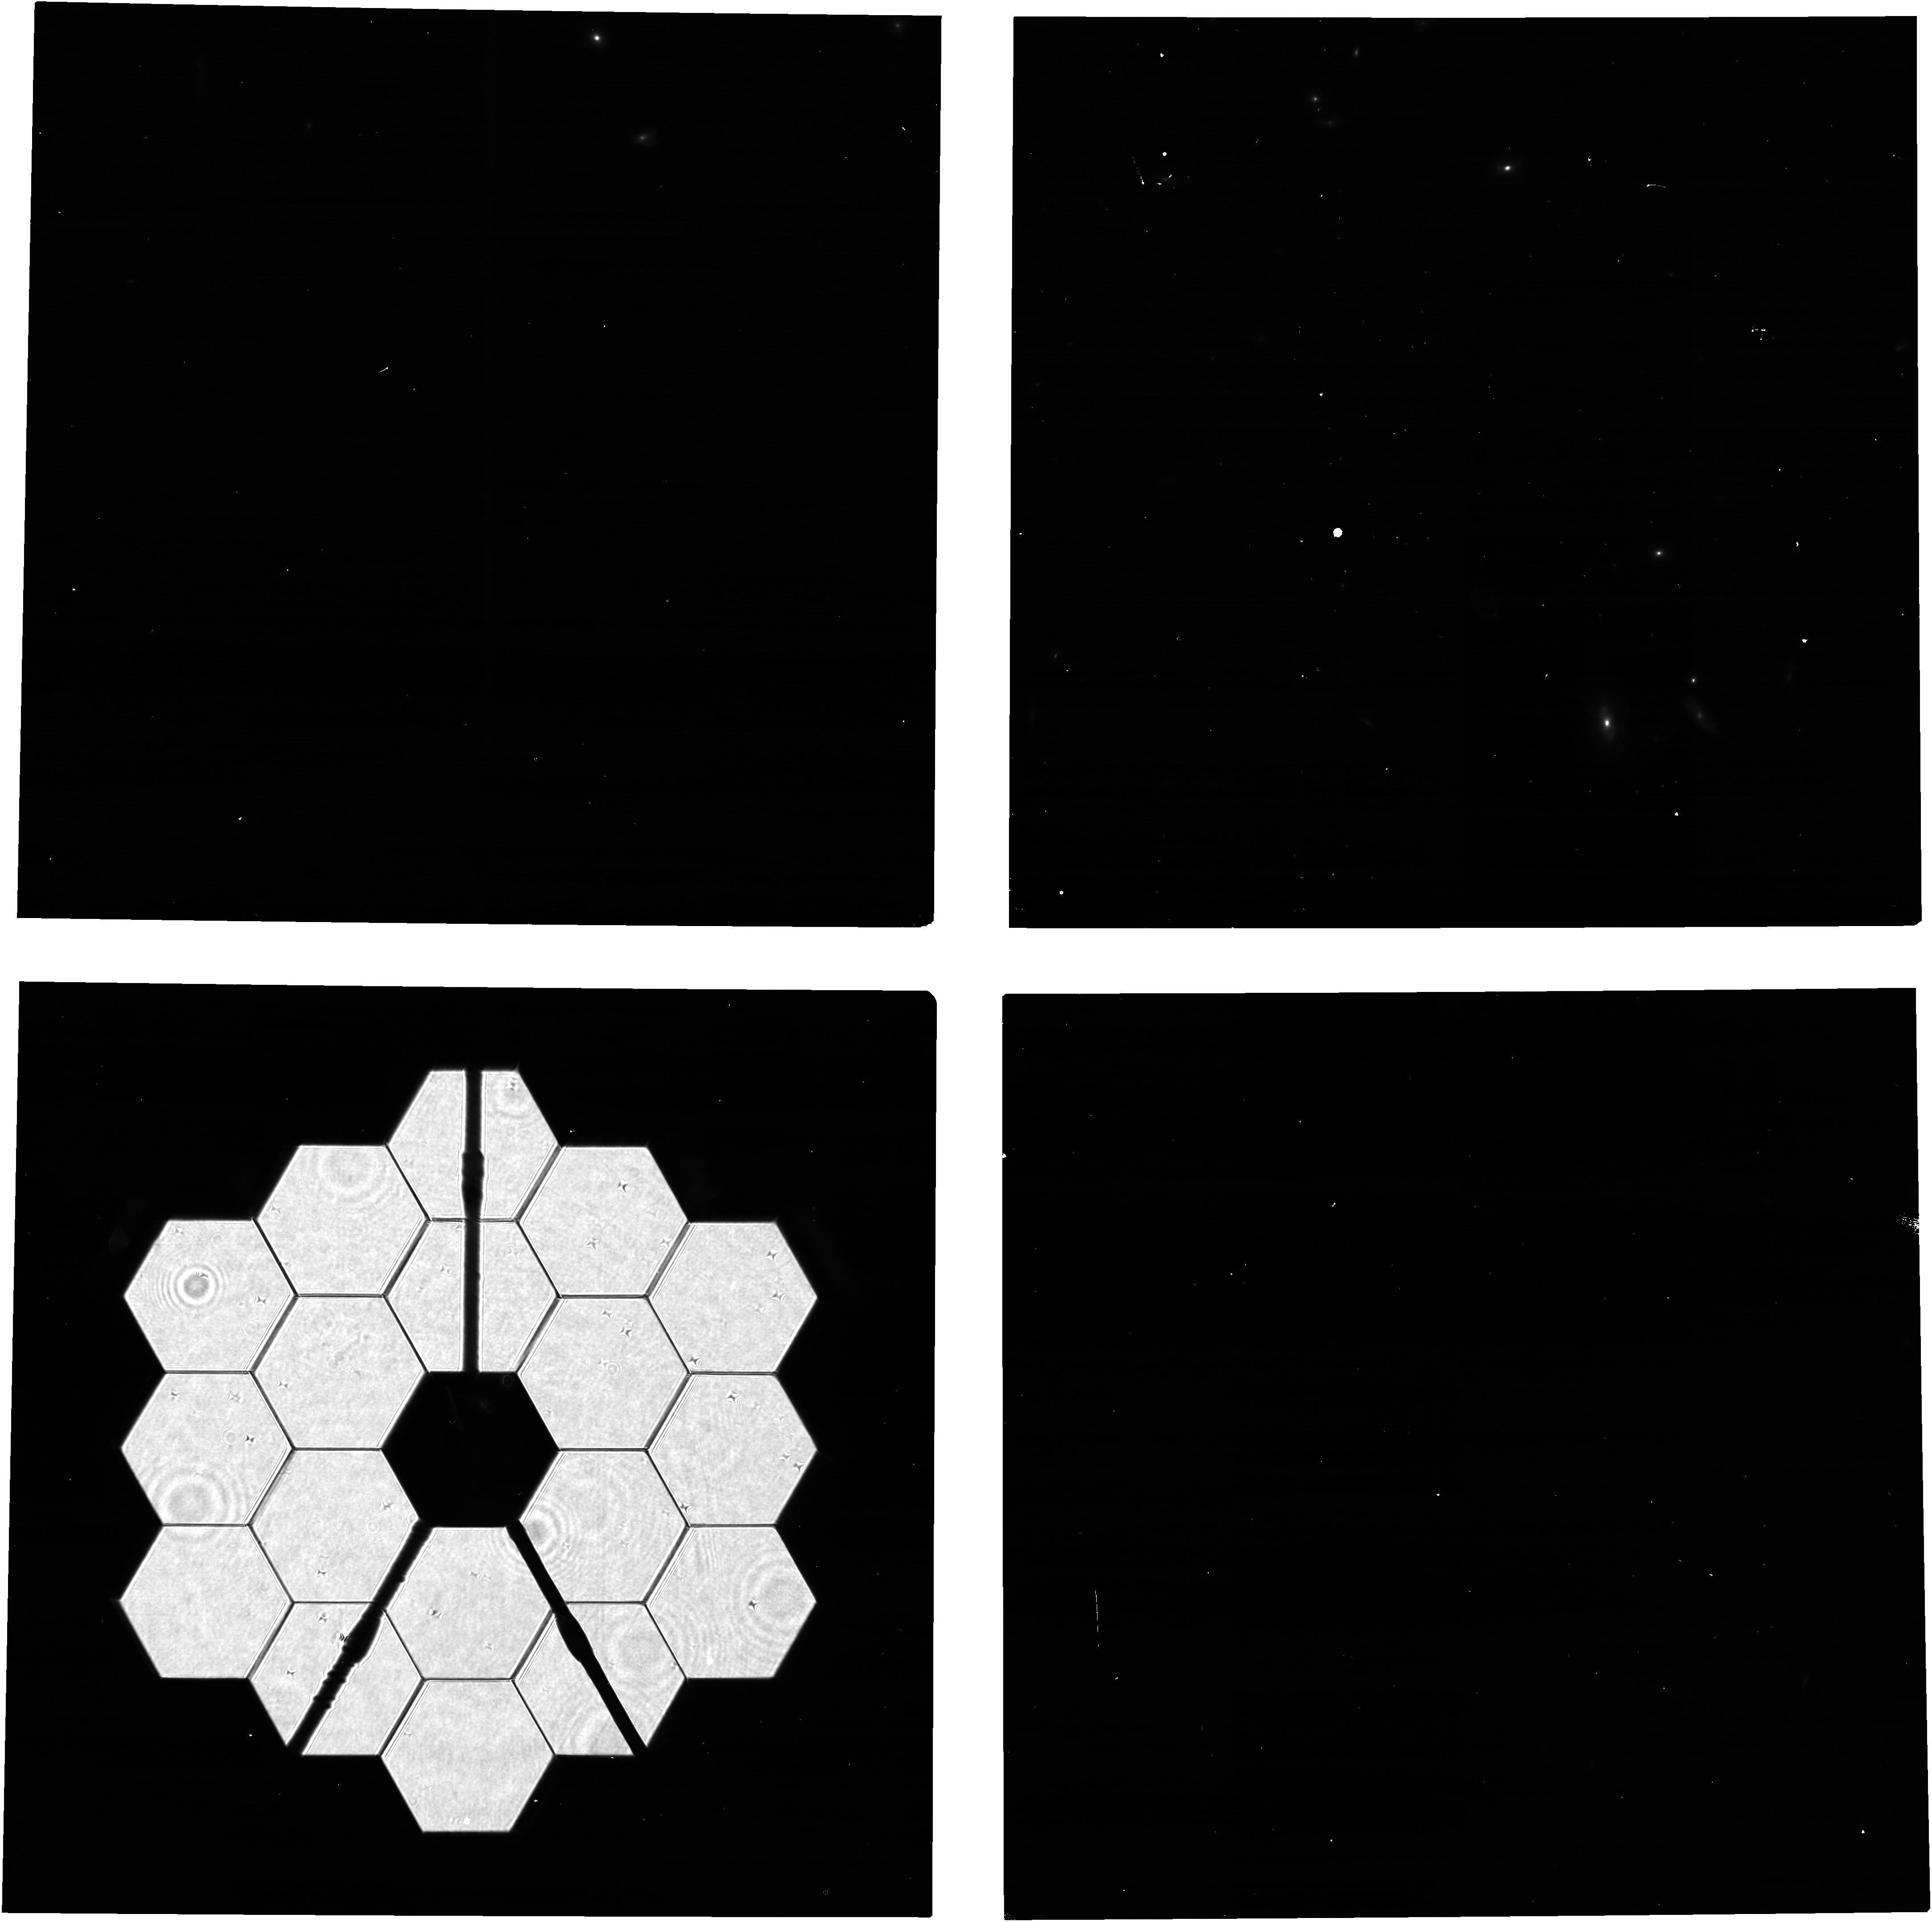
Target: 2MASS-12494253+5132129
Instrument: NIRCAM
Filter: F210M
Exposure: 5 min
Observation ID: jw02751-o003_t004_nircam_clear-f210m

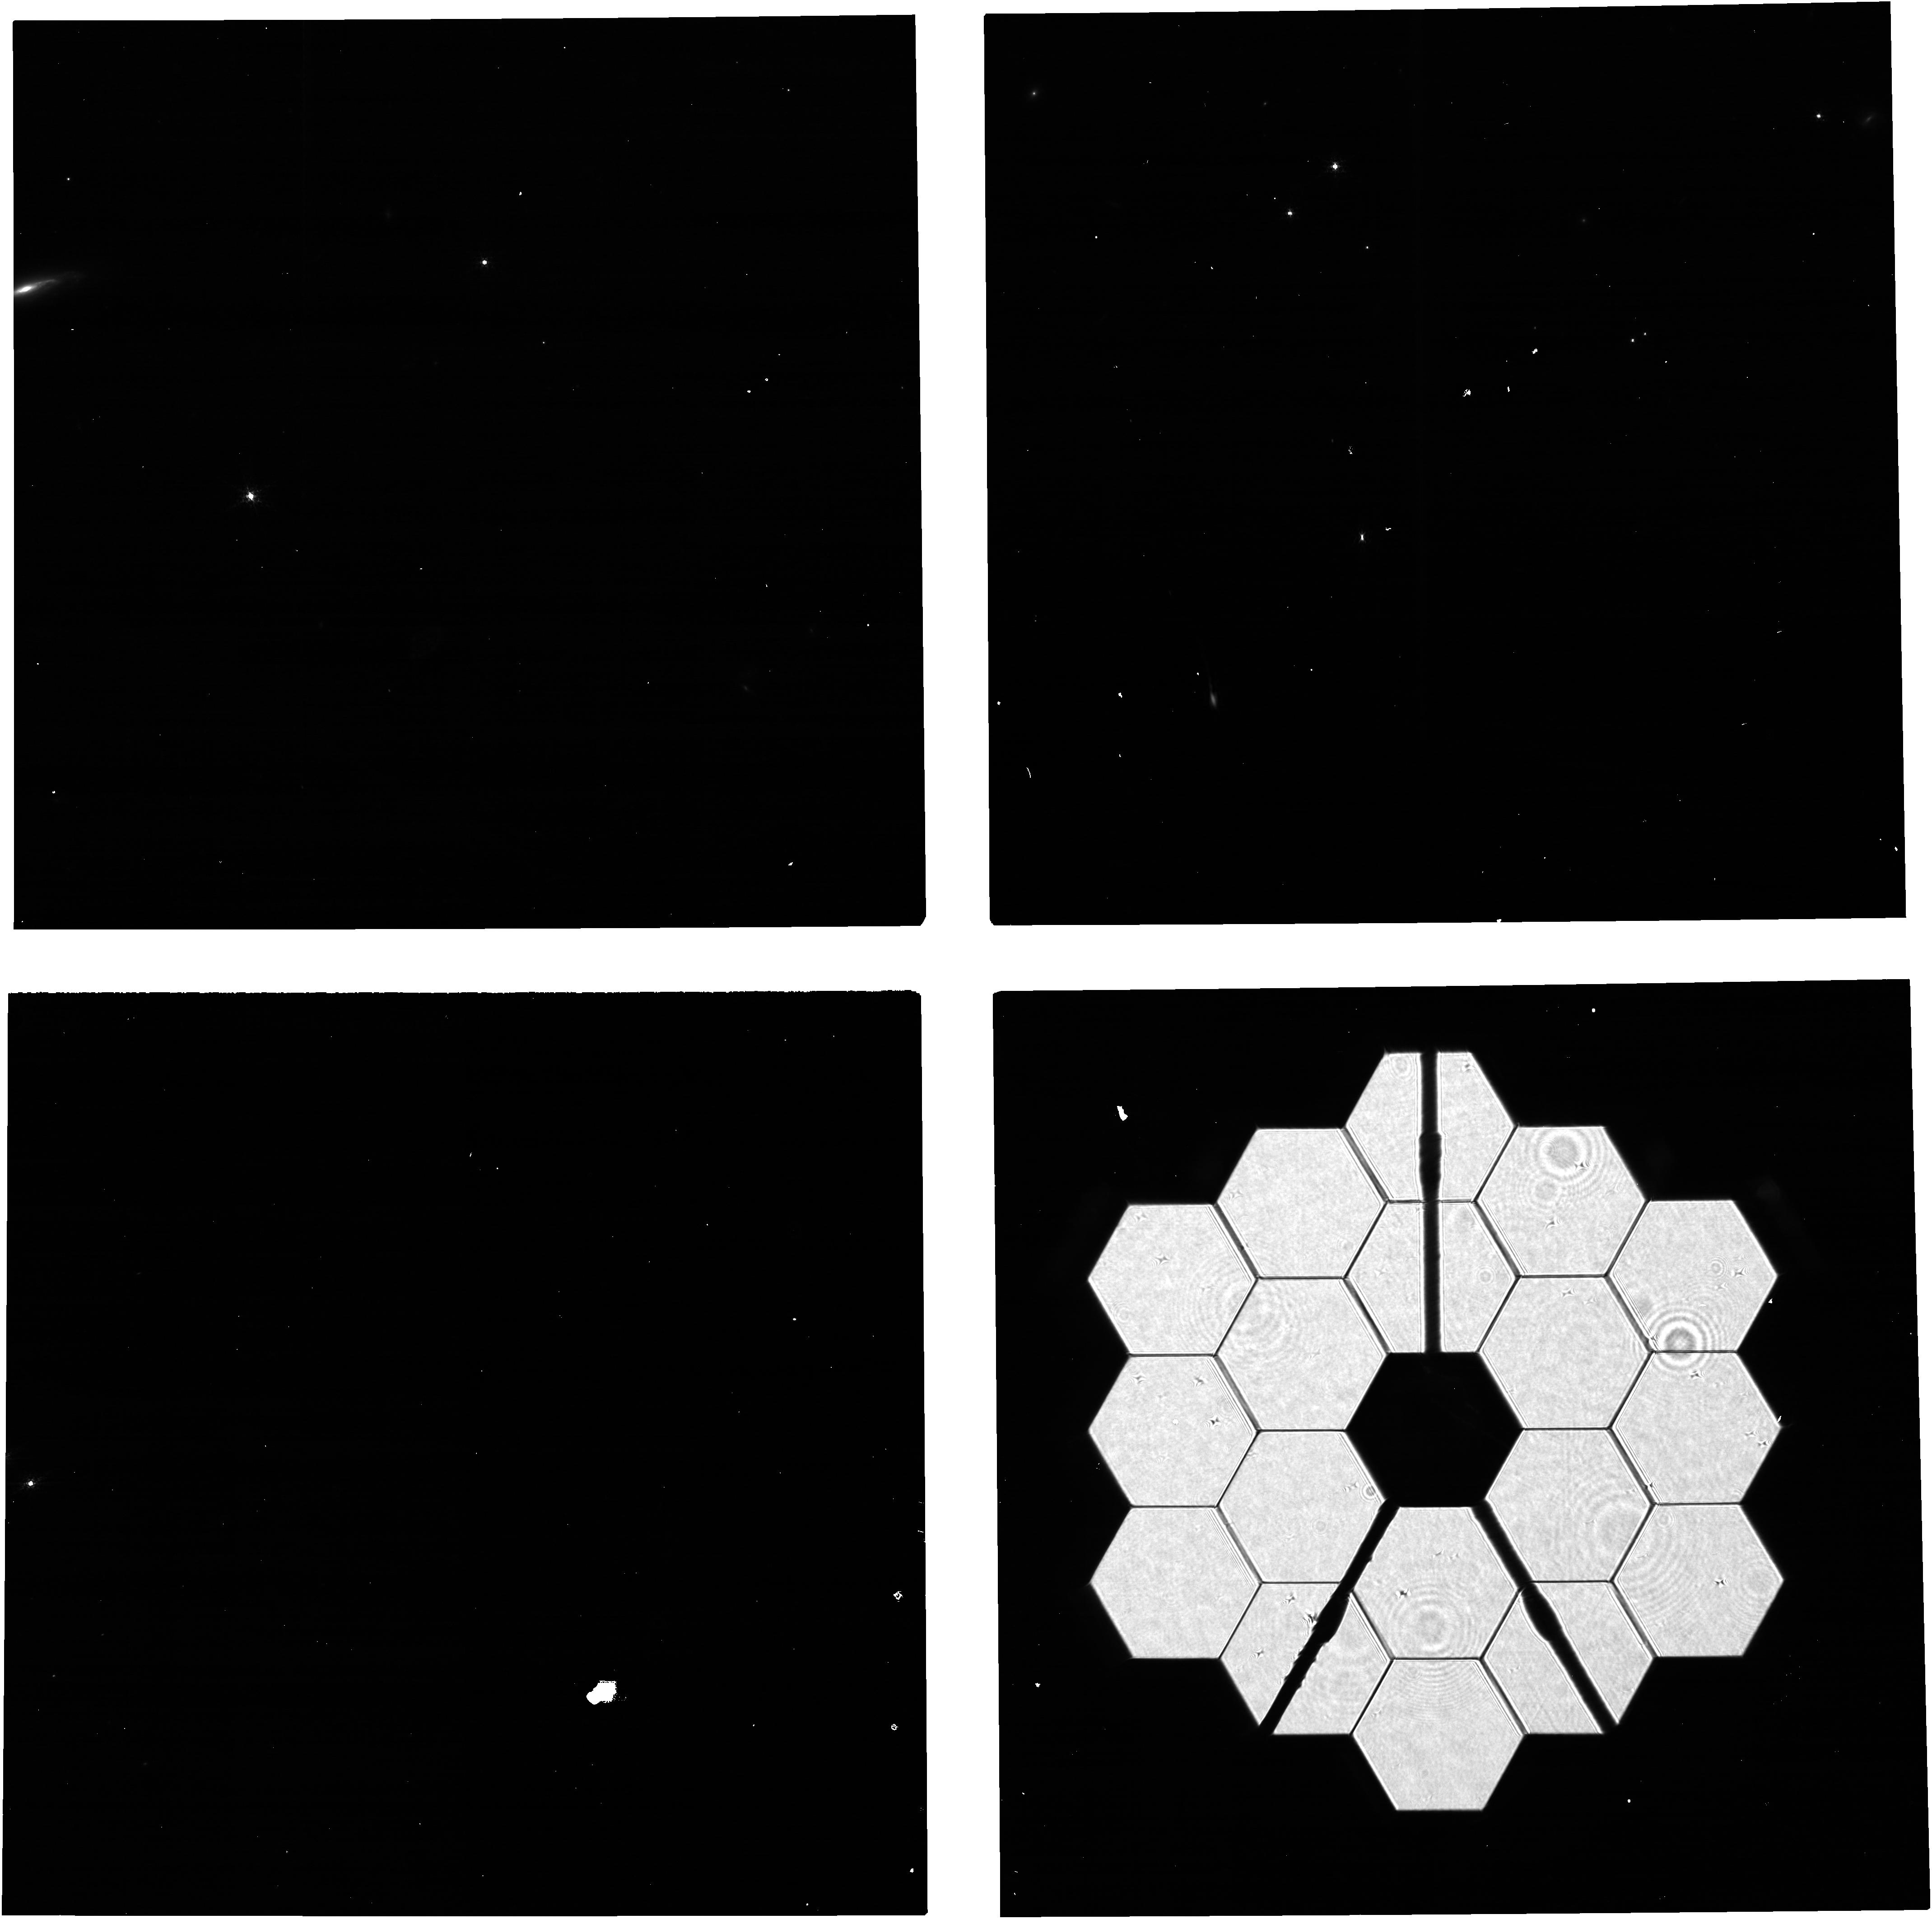
Target: 2MASS-19590854+7313564
Instrument: NIRCAM
Filter: F210M
Exposure: 5 min
Observation ID: jw02751-o002_t002_nircam_clear-f210m

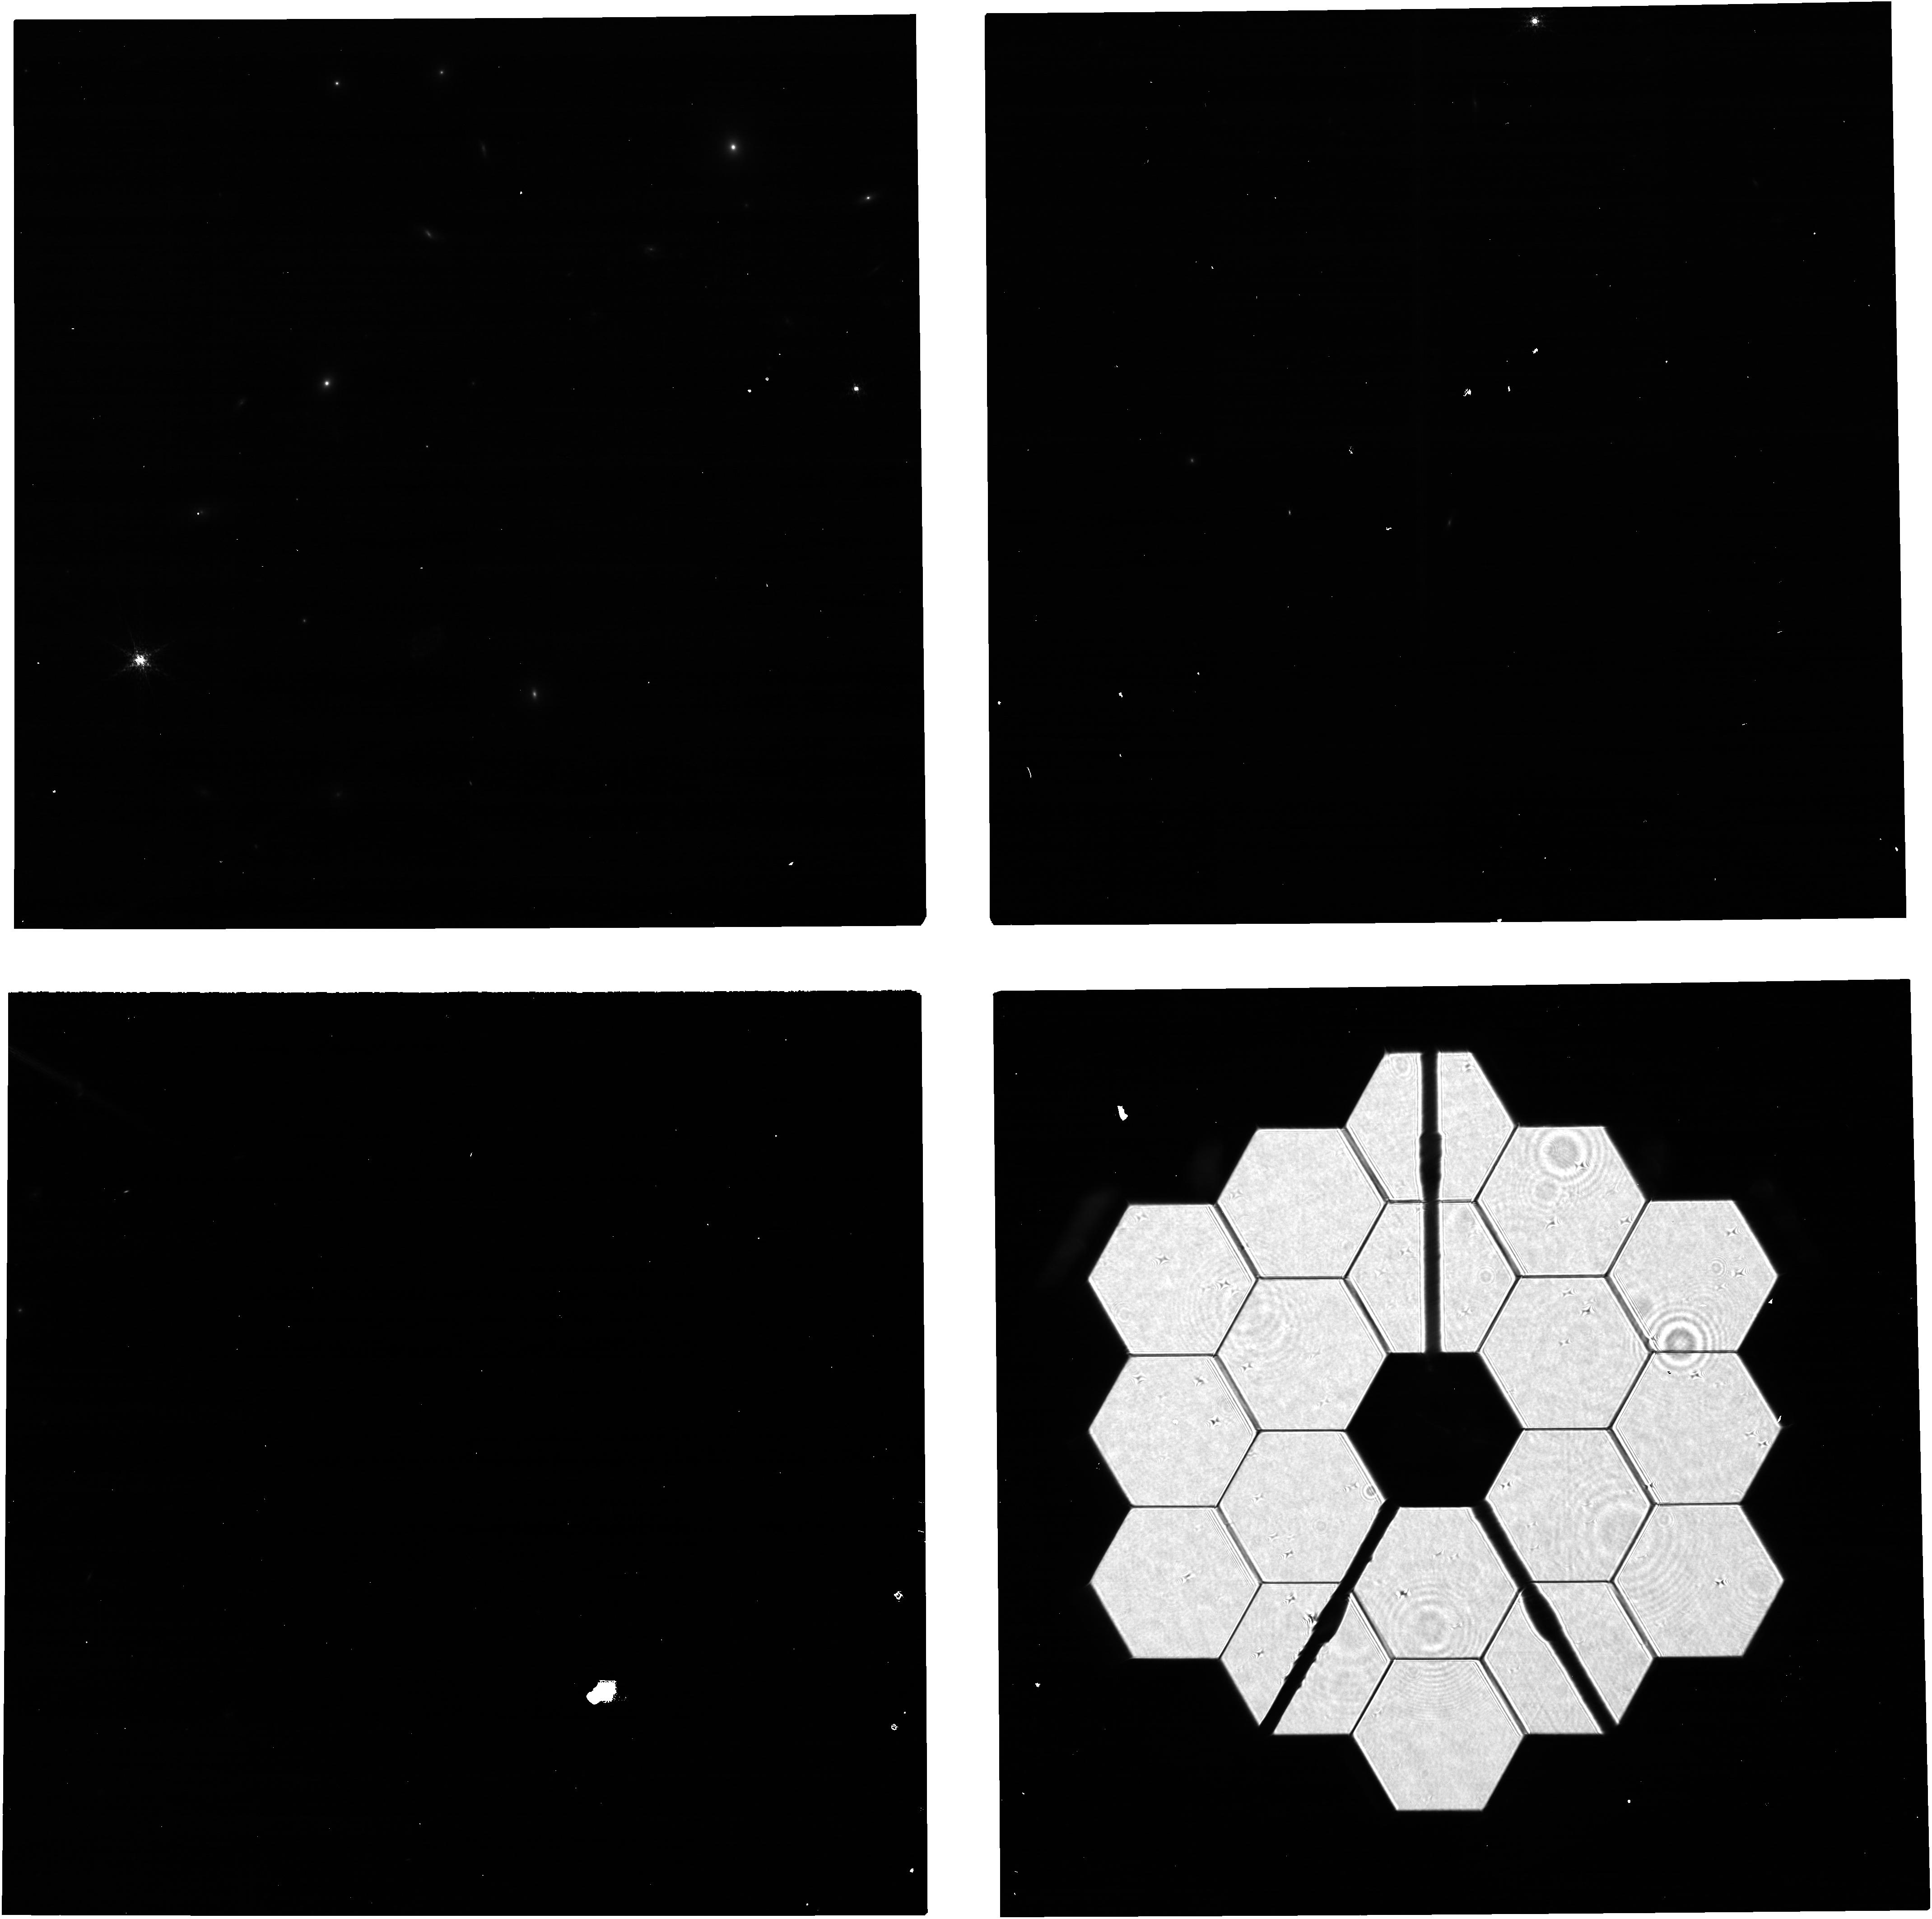
Target: 2MASS-17505832+6914281
Instrument: NIRCAM
Filter: F210M
Exposure: 5 min
Observation ID: jw02751-o004_t003_nircam_clear-f210m

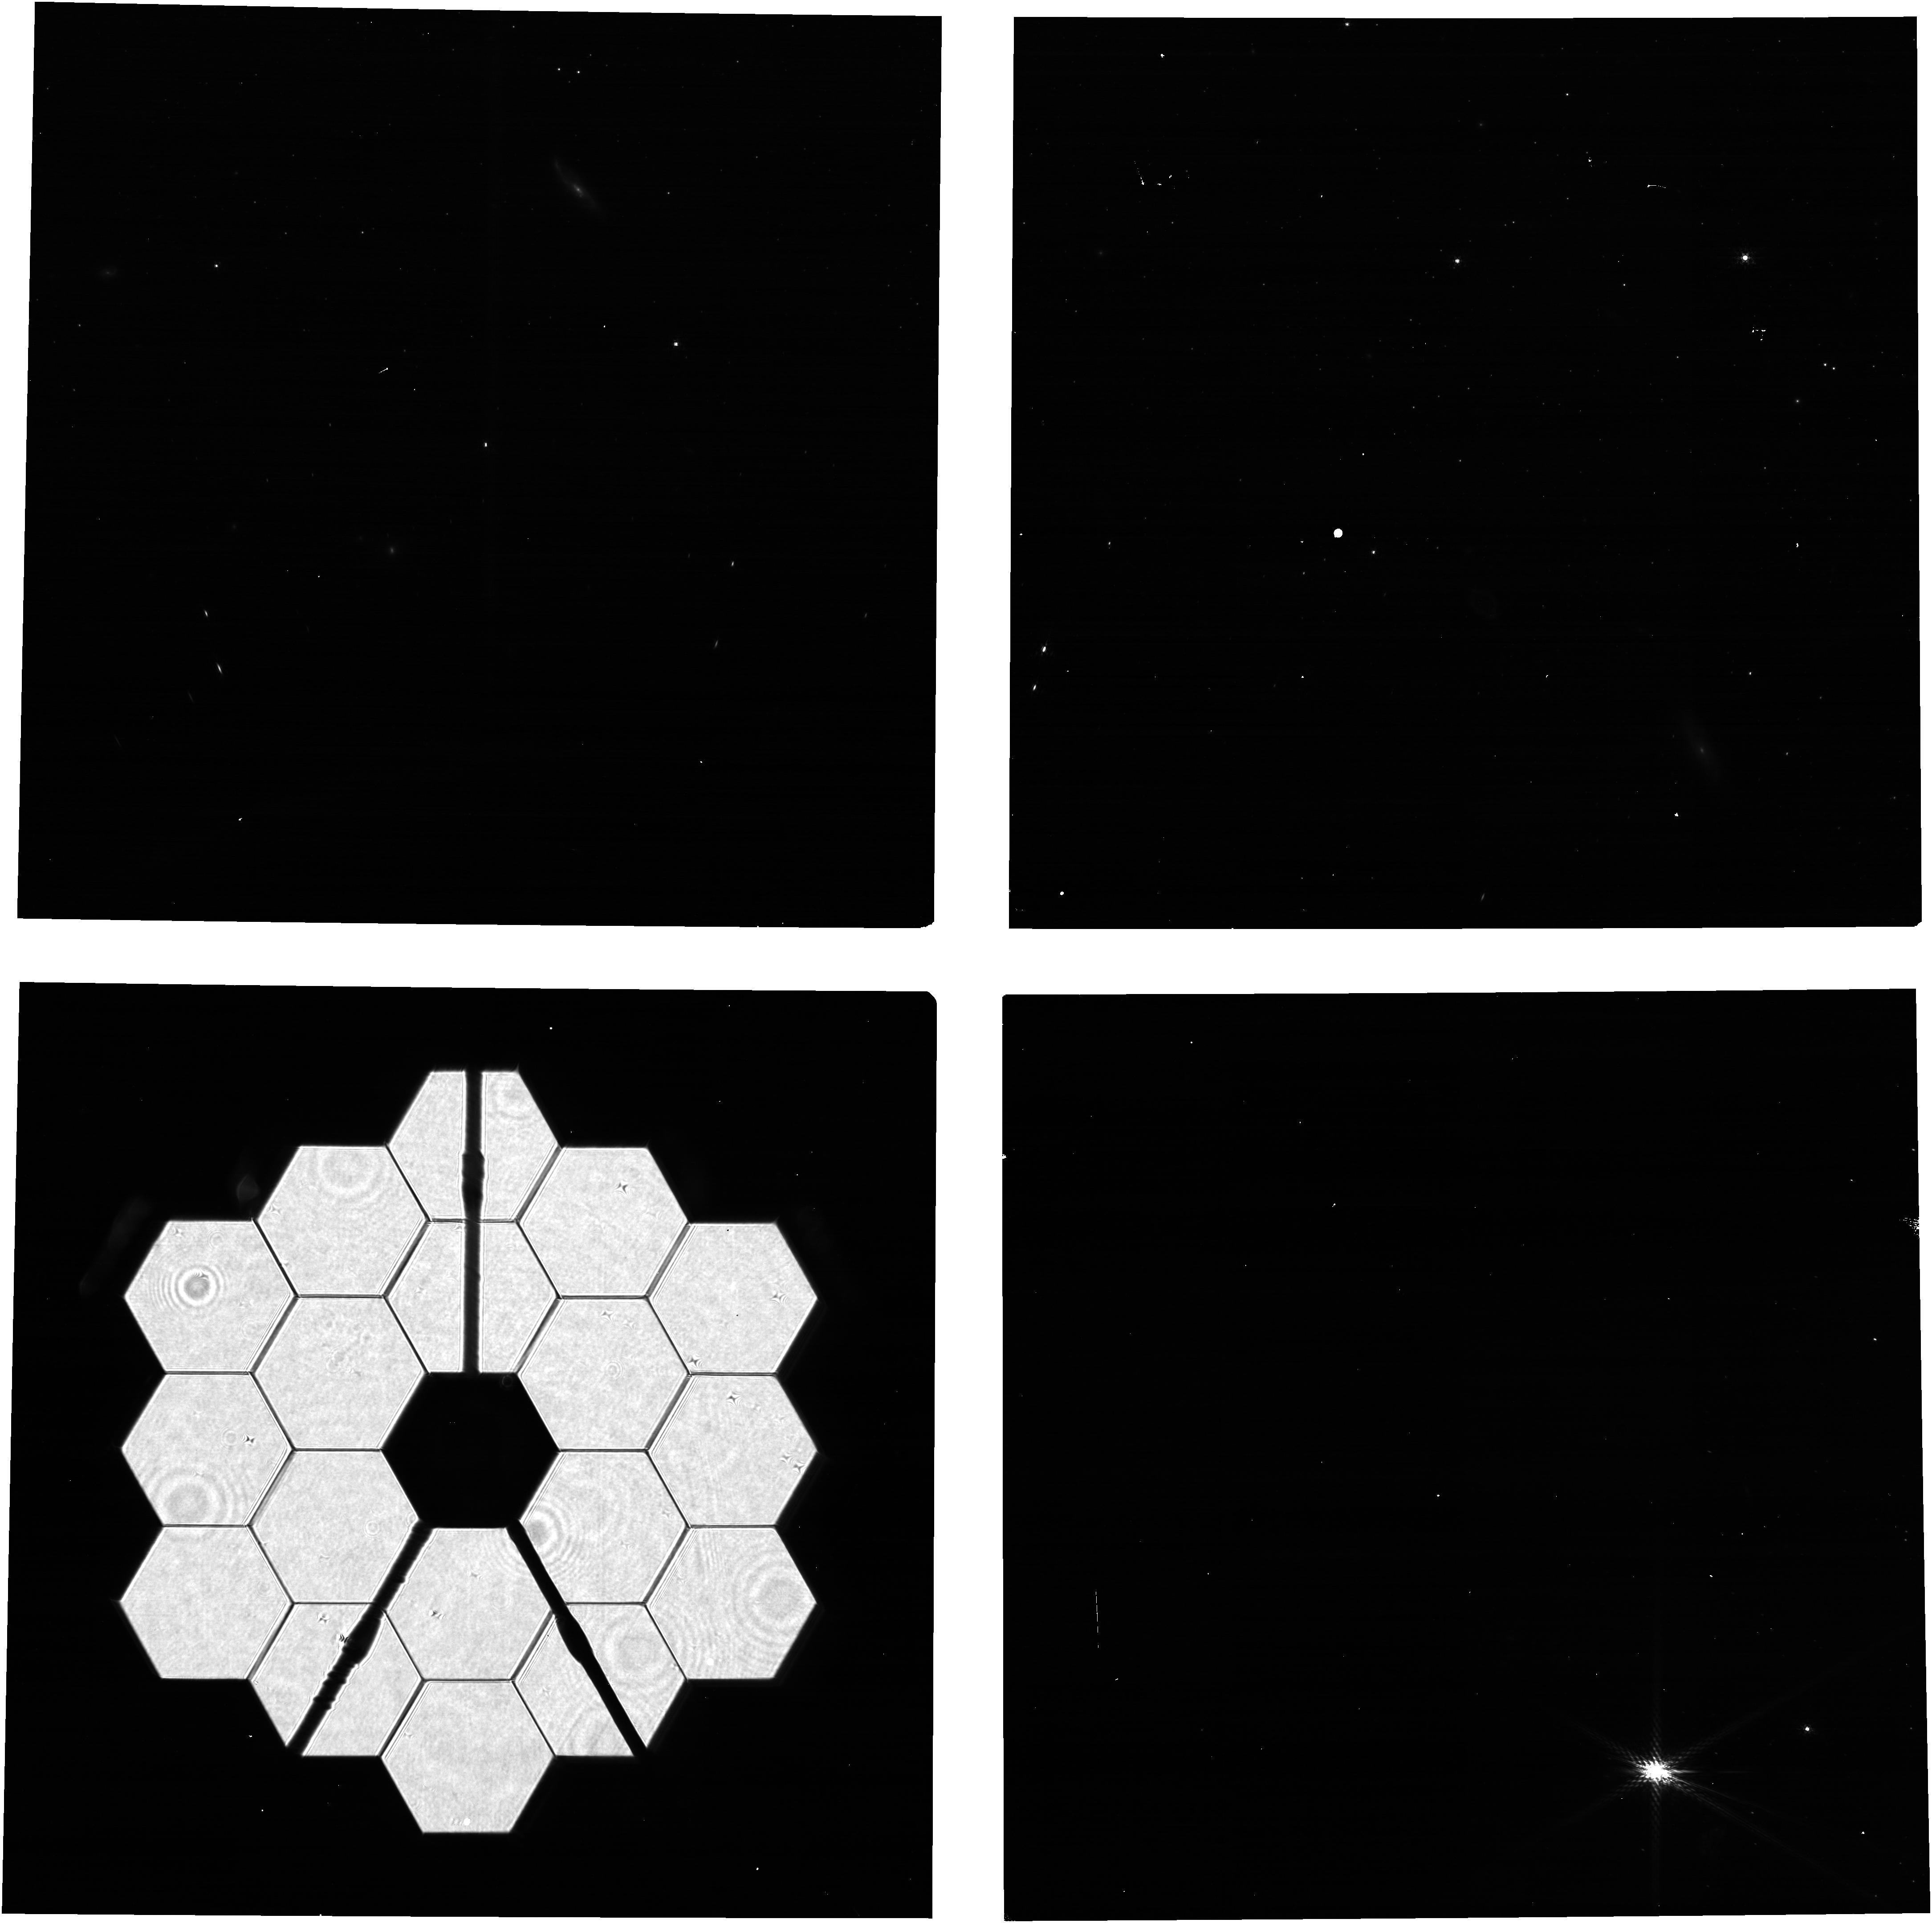
Target: 2MASS-05562621-6359103
Instrument: NIRCAM
Filter: F210M
Exposure: 5 min
Observation ID: jw02751-o001_t001_nircam_clear-f210m

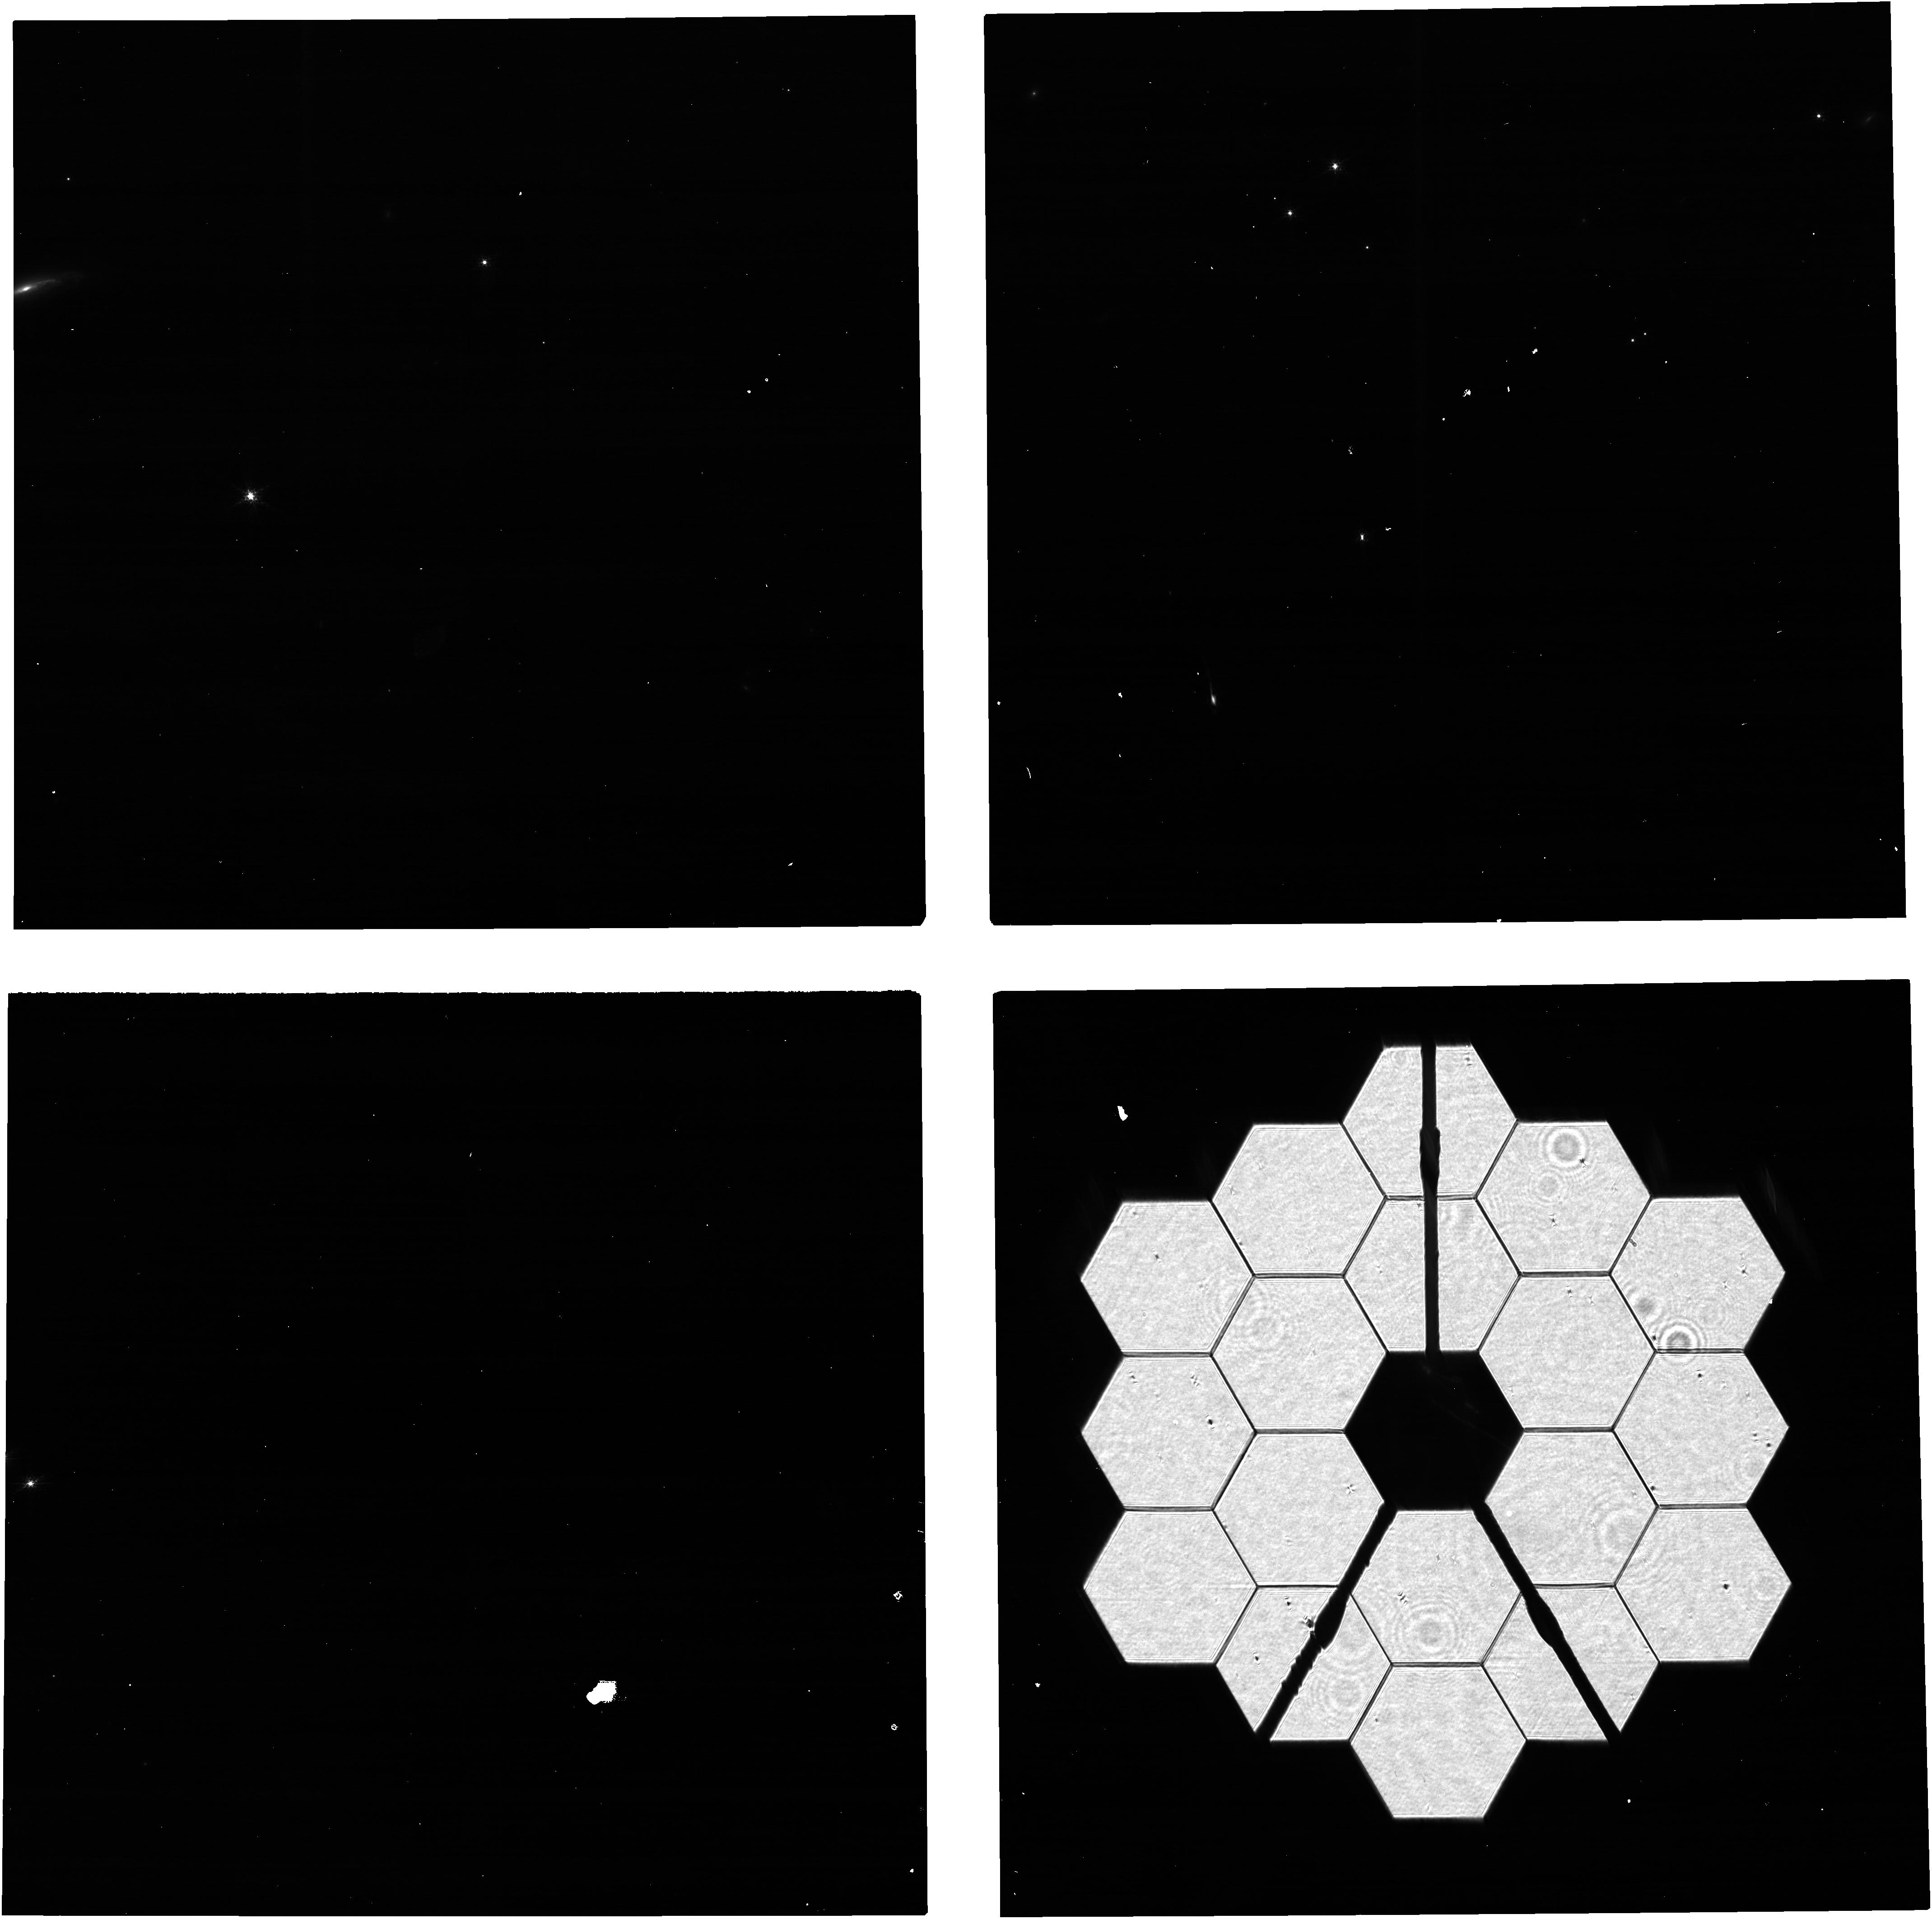
Target: 2MASS-19590854+7313564
Instrument: NIRCAM
Filter: F140M
Exposure: 5 min
Observation ID: jw02751-o002_t002_nircam_clear-f140m

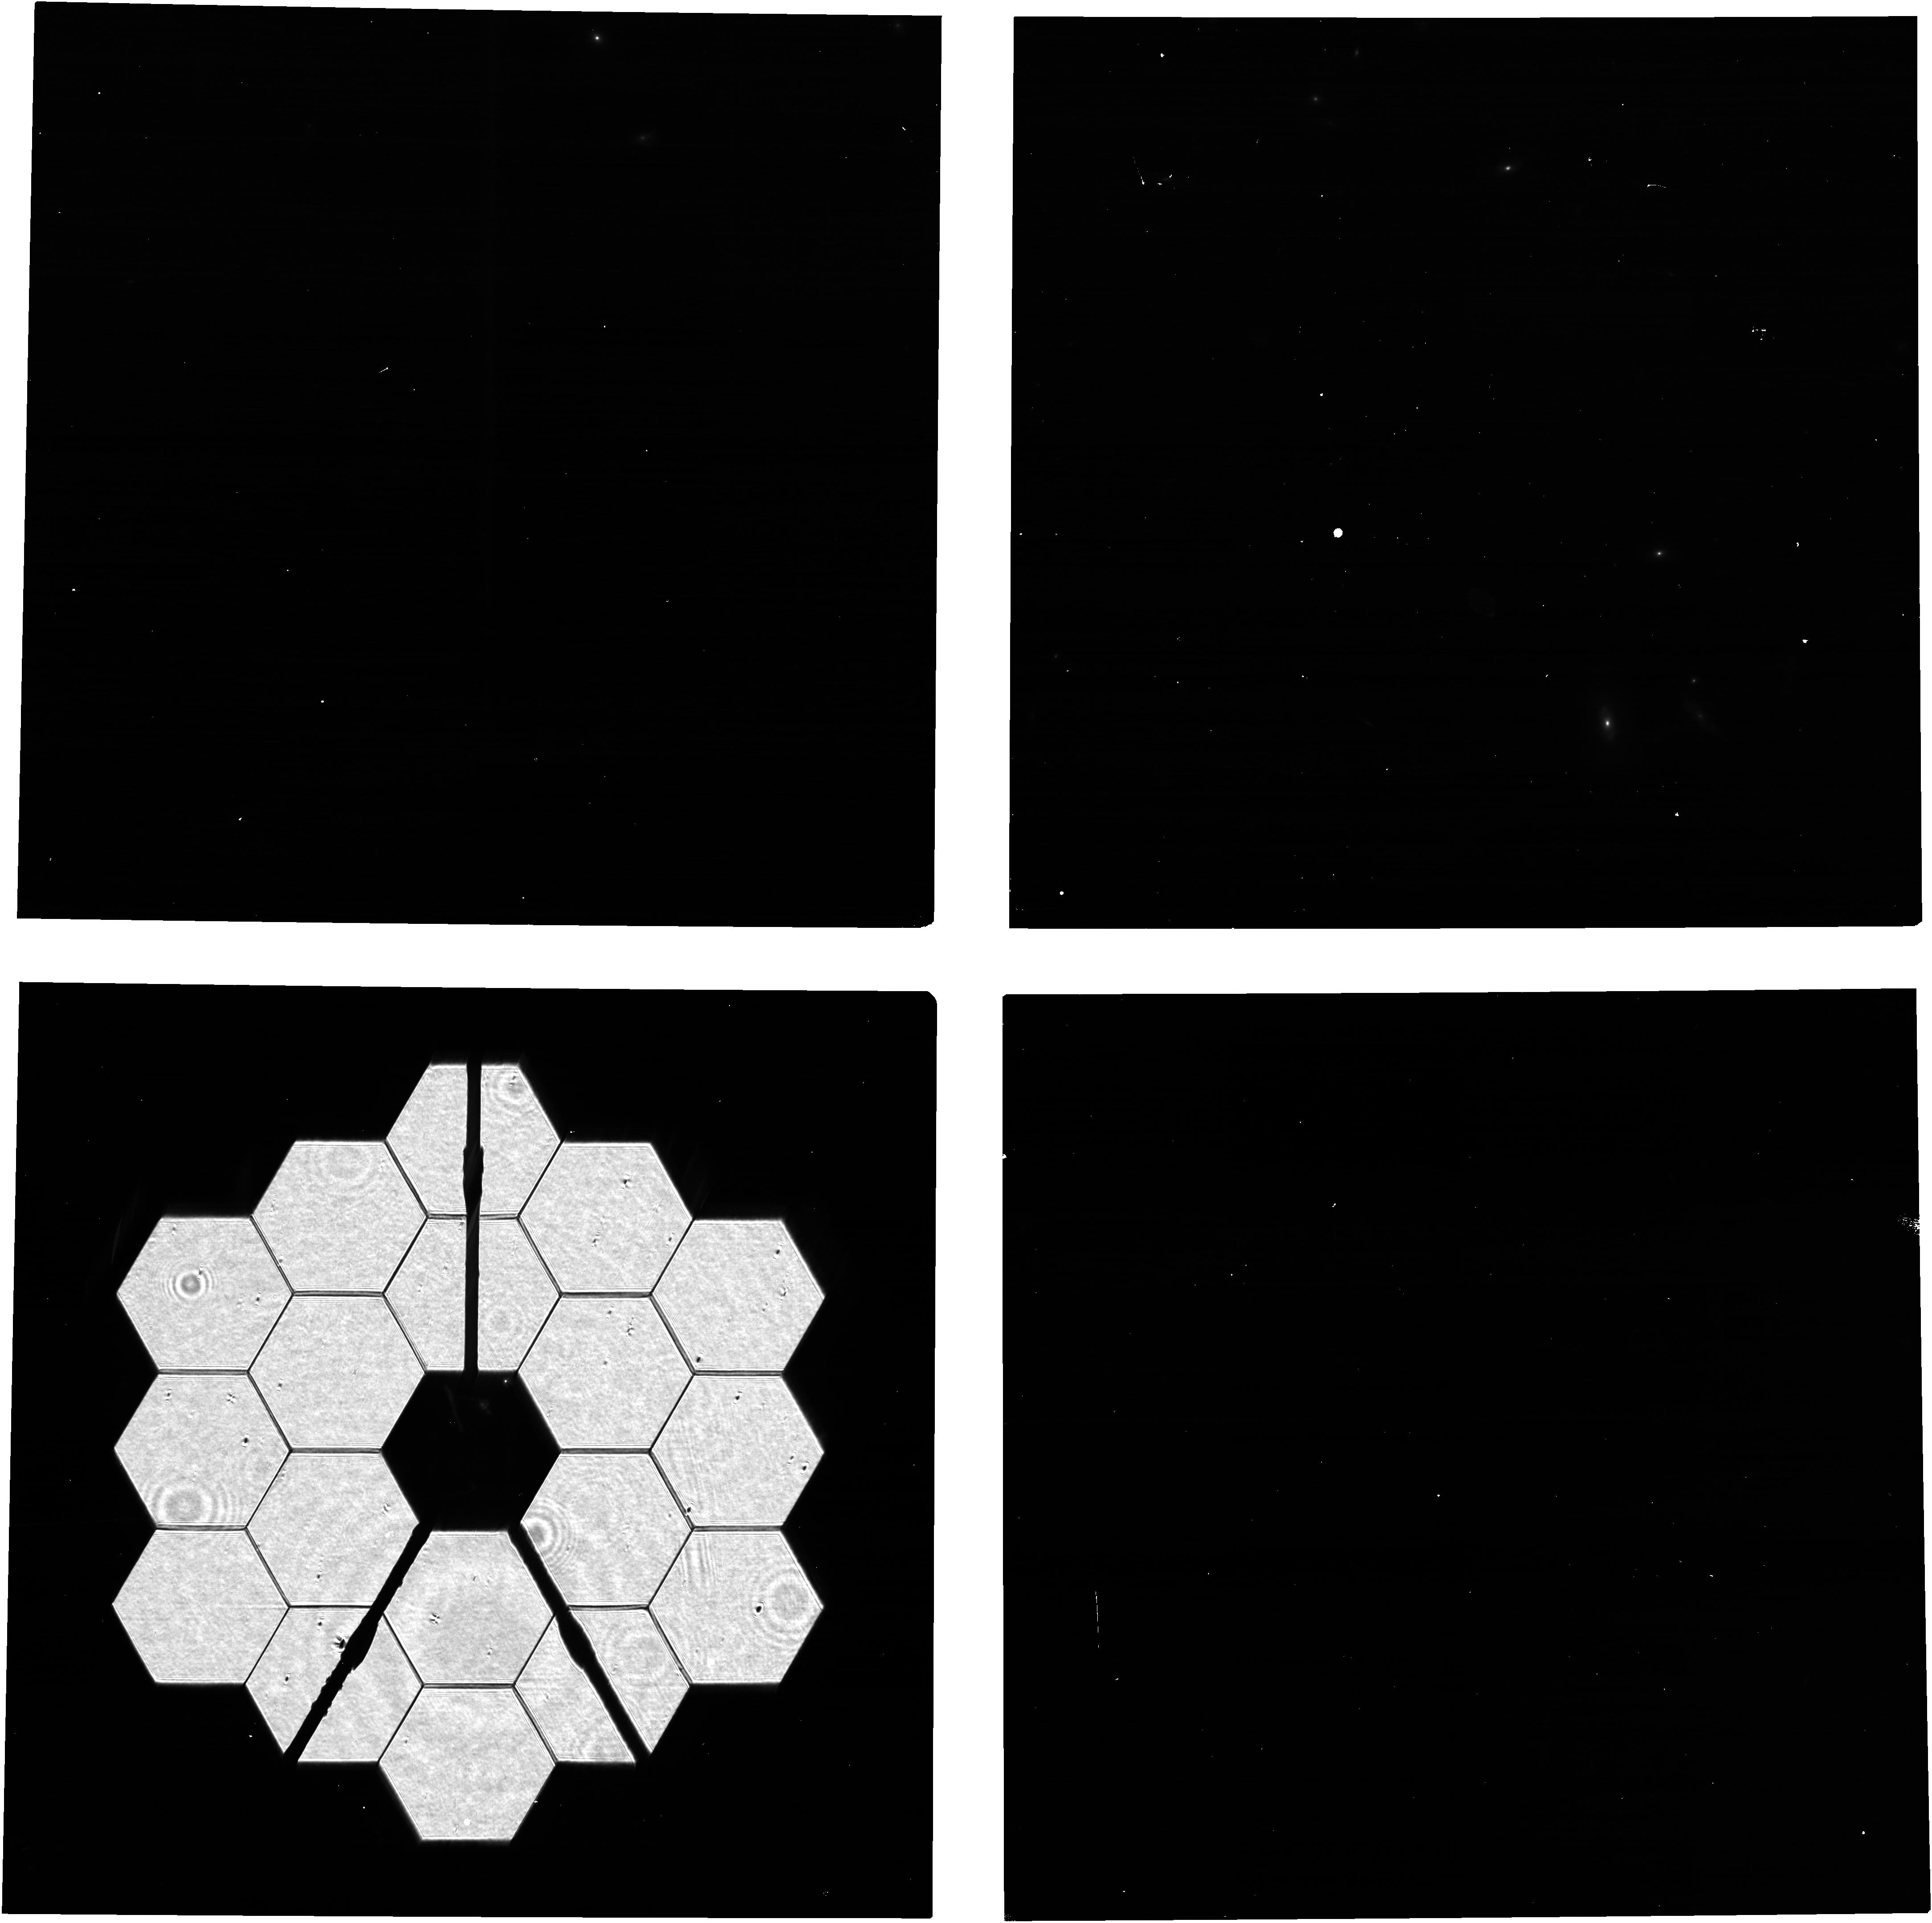
Target: 2MASS-12494253+5132129
Instrument: NIRCAM
Filter: F140M
Exposure: 5 min
Observation ID: jw02751-o003_t004_nircam_clear-f140m

Cycle 1 Calibration: NRC PIL Images for Monitoring the Primary Mirror (PI: Beck, Tracy)

Quarterly NIRCam PIL images are requested to monitor the state of the primary mirror. PIL images will be inspected to identify and characterize features due to micro-meteoroid degradation, both those previously identified in WFE maps from phase retrieval and those for which the damage from individual micro-meteoroid are below the detection threshold in phase retrieval but are readily identifiable in PIL images. The features will be analyzed with detailed physical optical models in an effort to gain further knowledge of the shape and magnitude of the damage, both in WFE and reflectivity, beyond what can be derived from phase retrieval. The goal is to use the results to accumulate statistical knowledge of the distribution of degradation, for the purpose of characterizing and monitoring observatory throughput and WFE and perhaps informing operations in strategies to minimize future degradation.